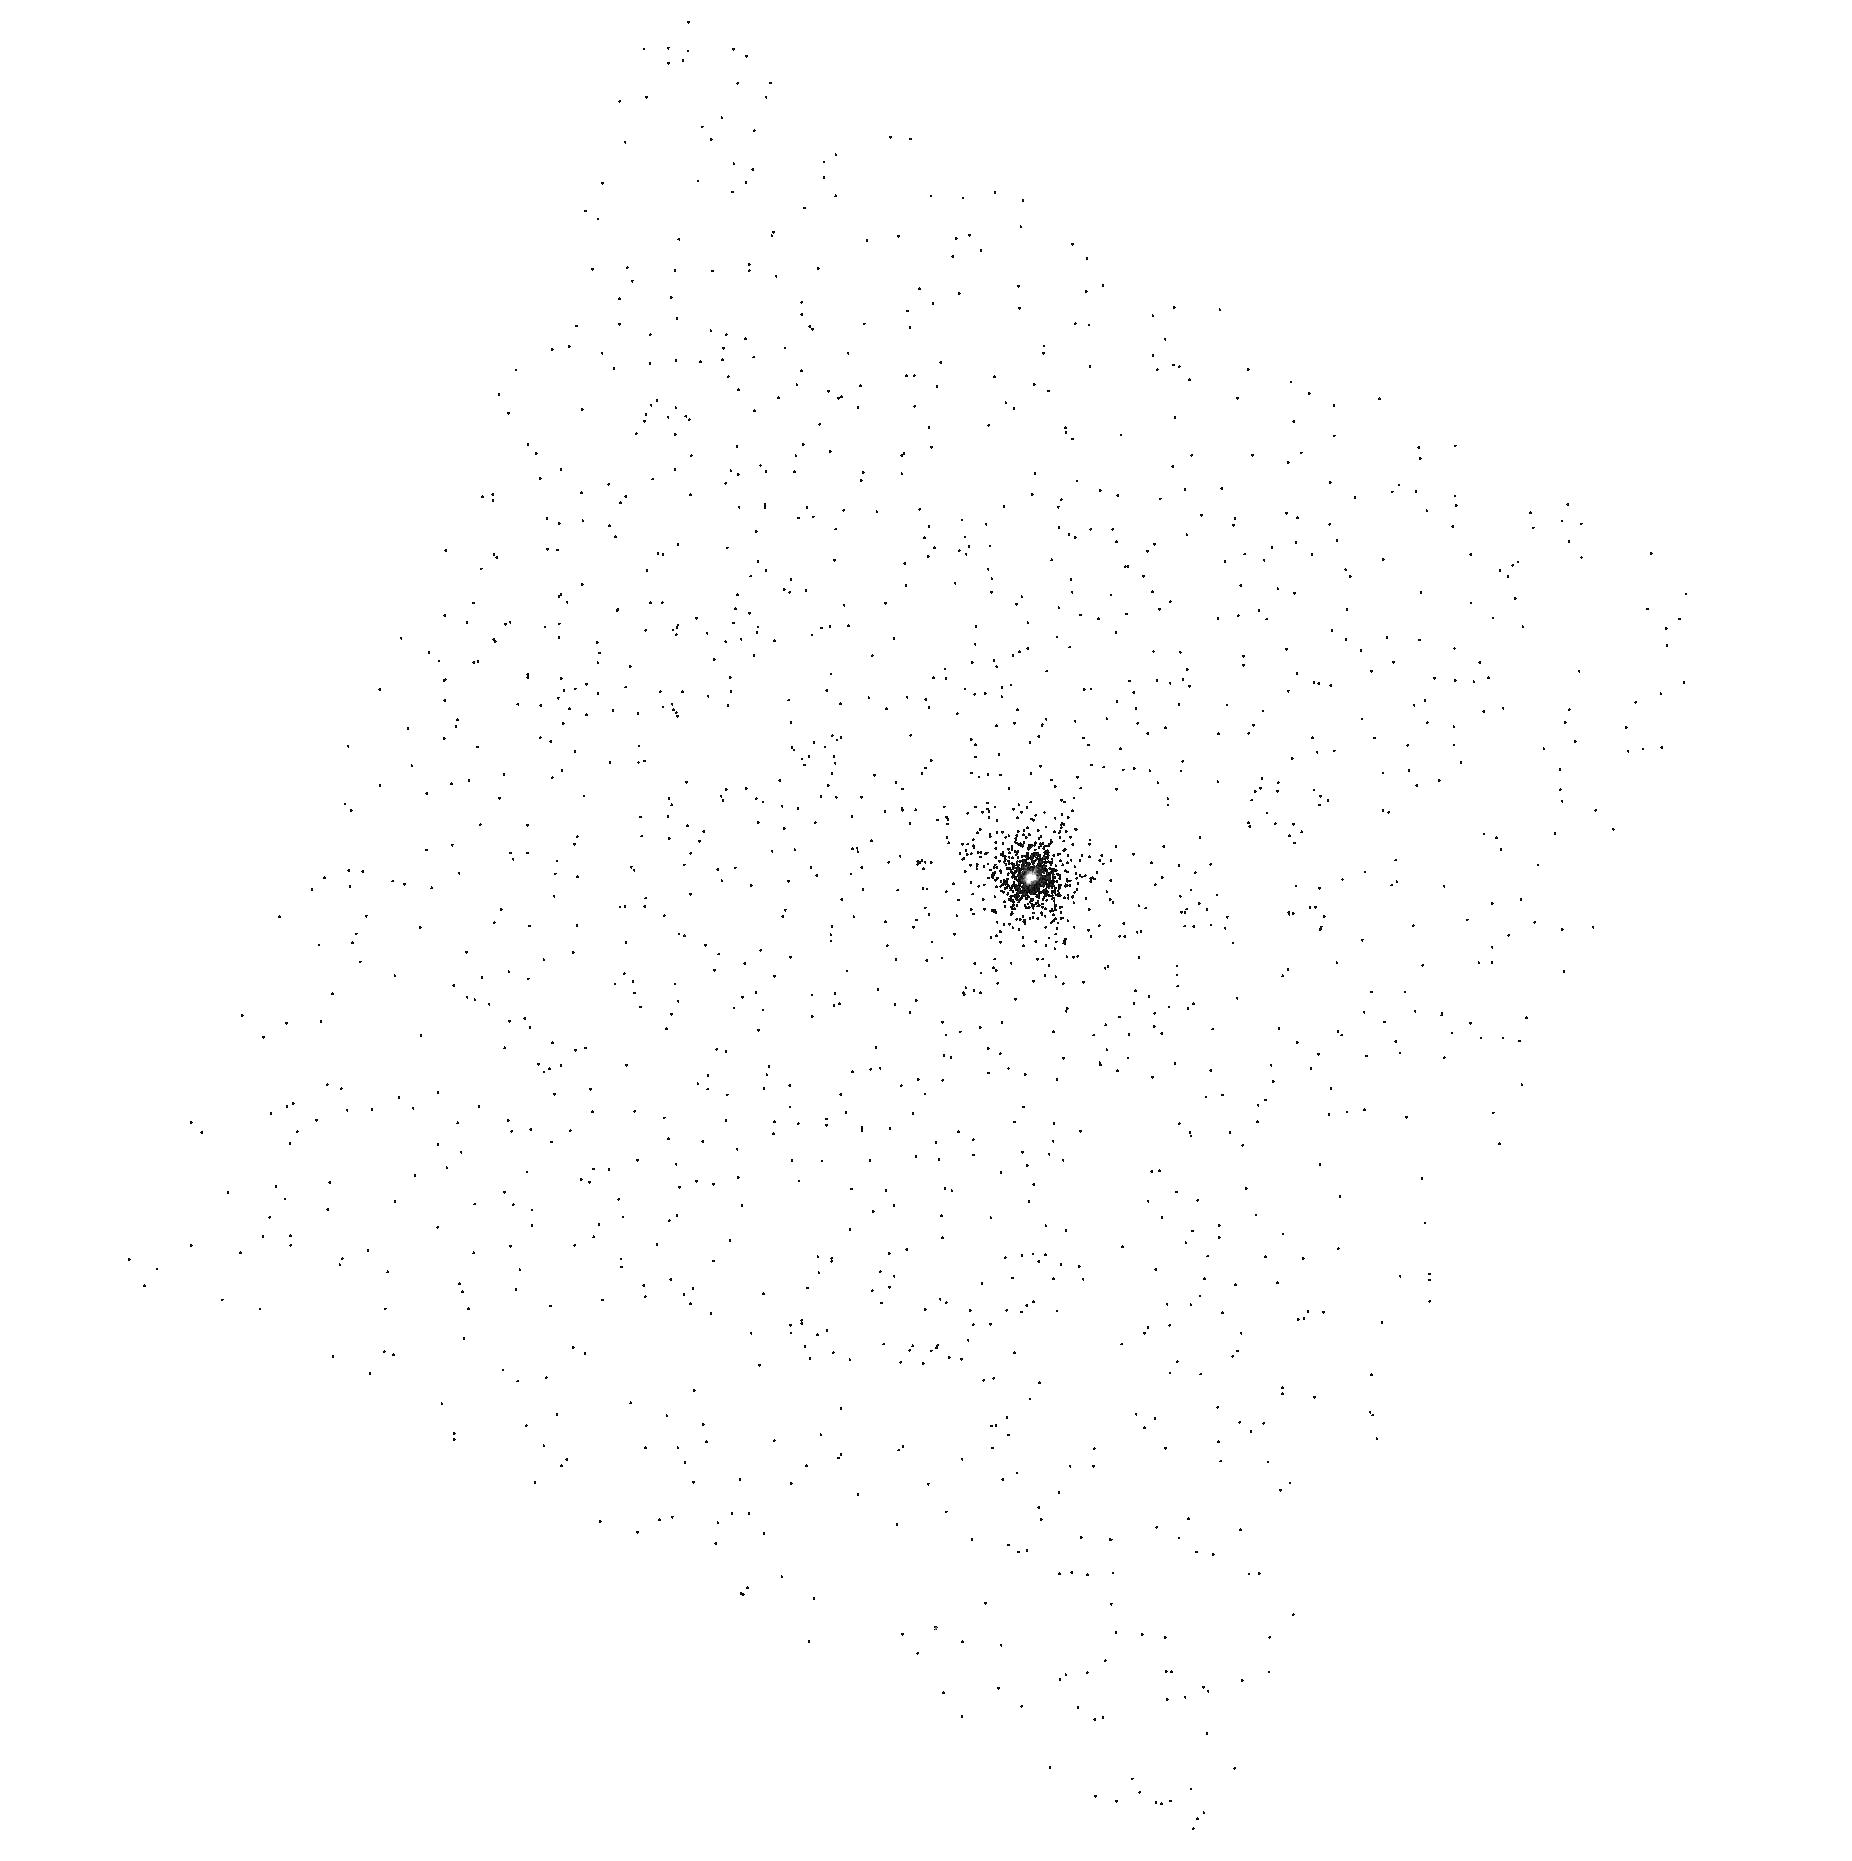
Target: HD-149026
Instrument: ACS/SBC
Filter: F125LP
Exposure: 1 min
Observation ID: hst_10718_b1_acs_sbc_f125lp_j9i8b1

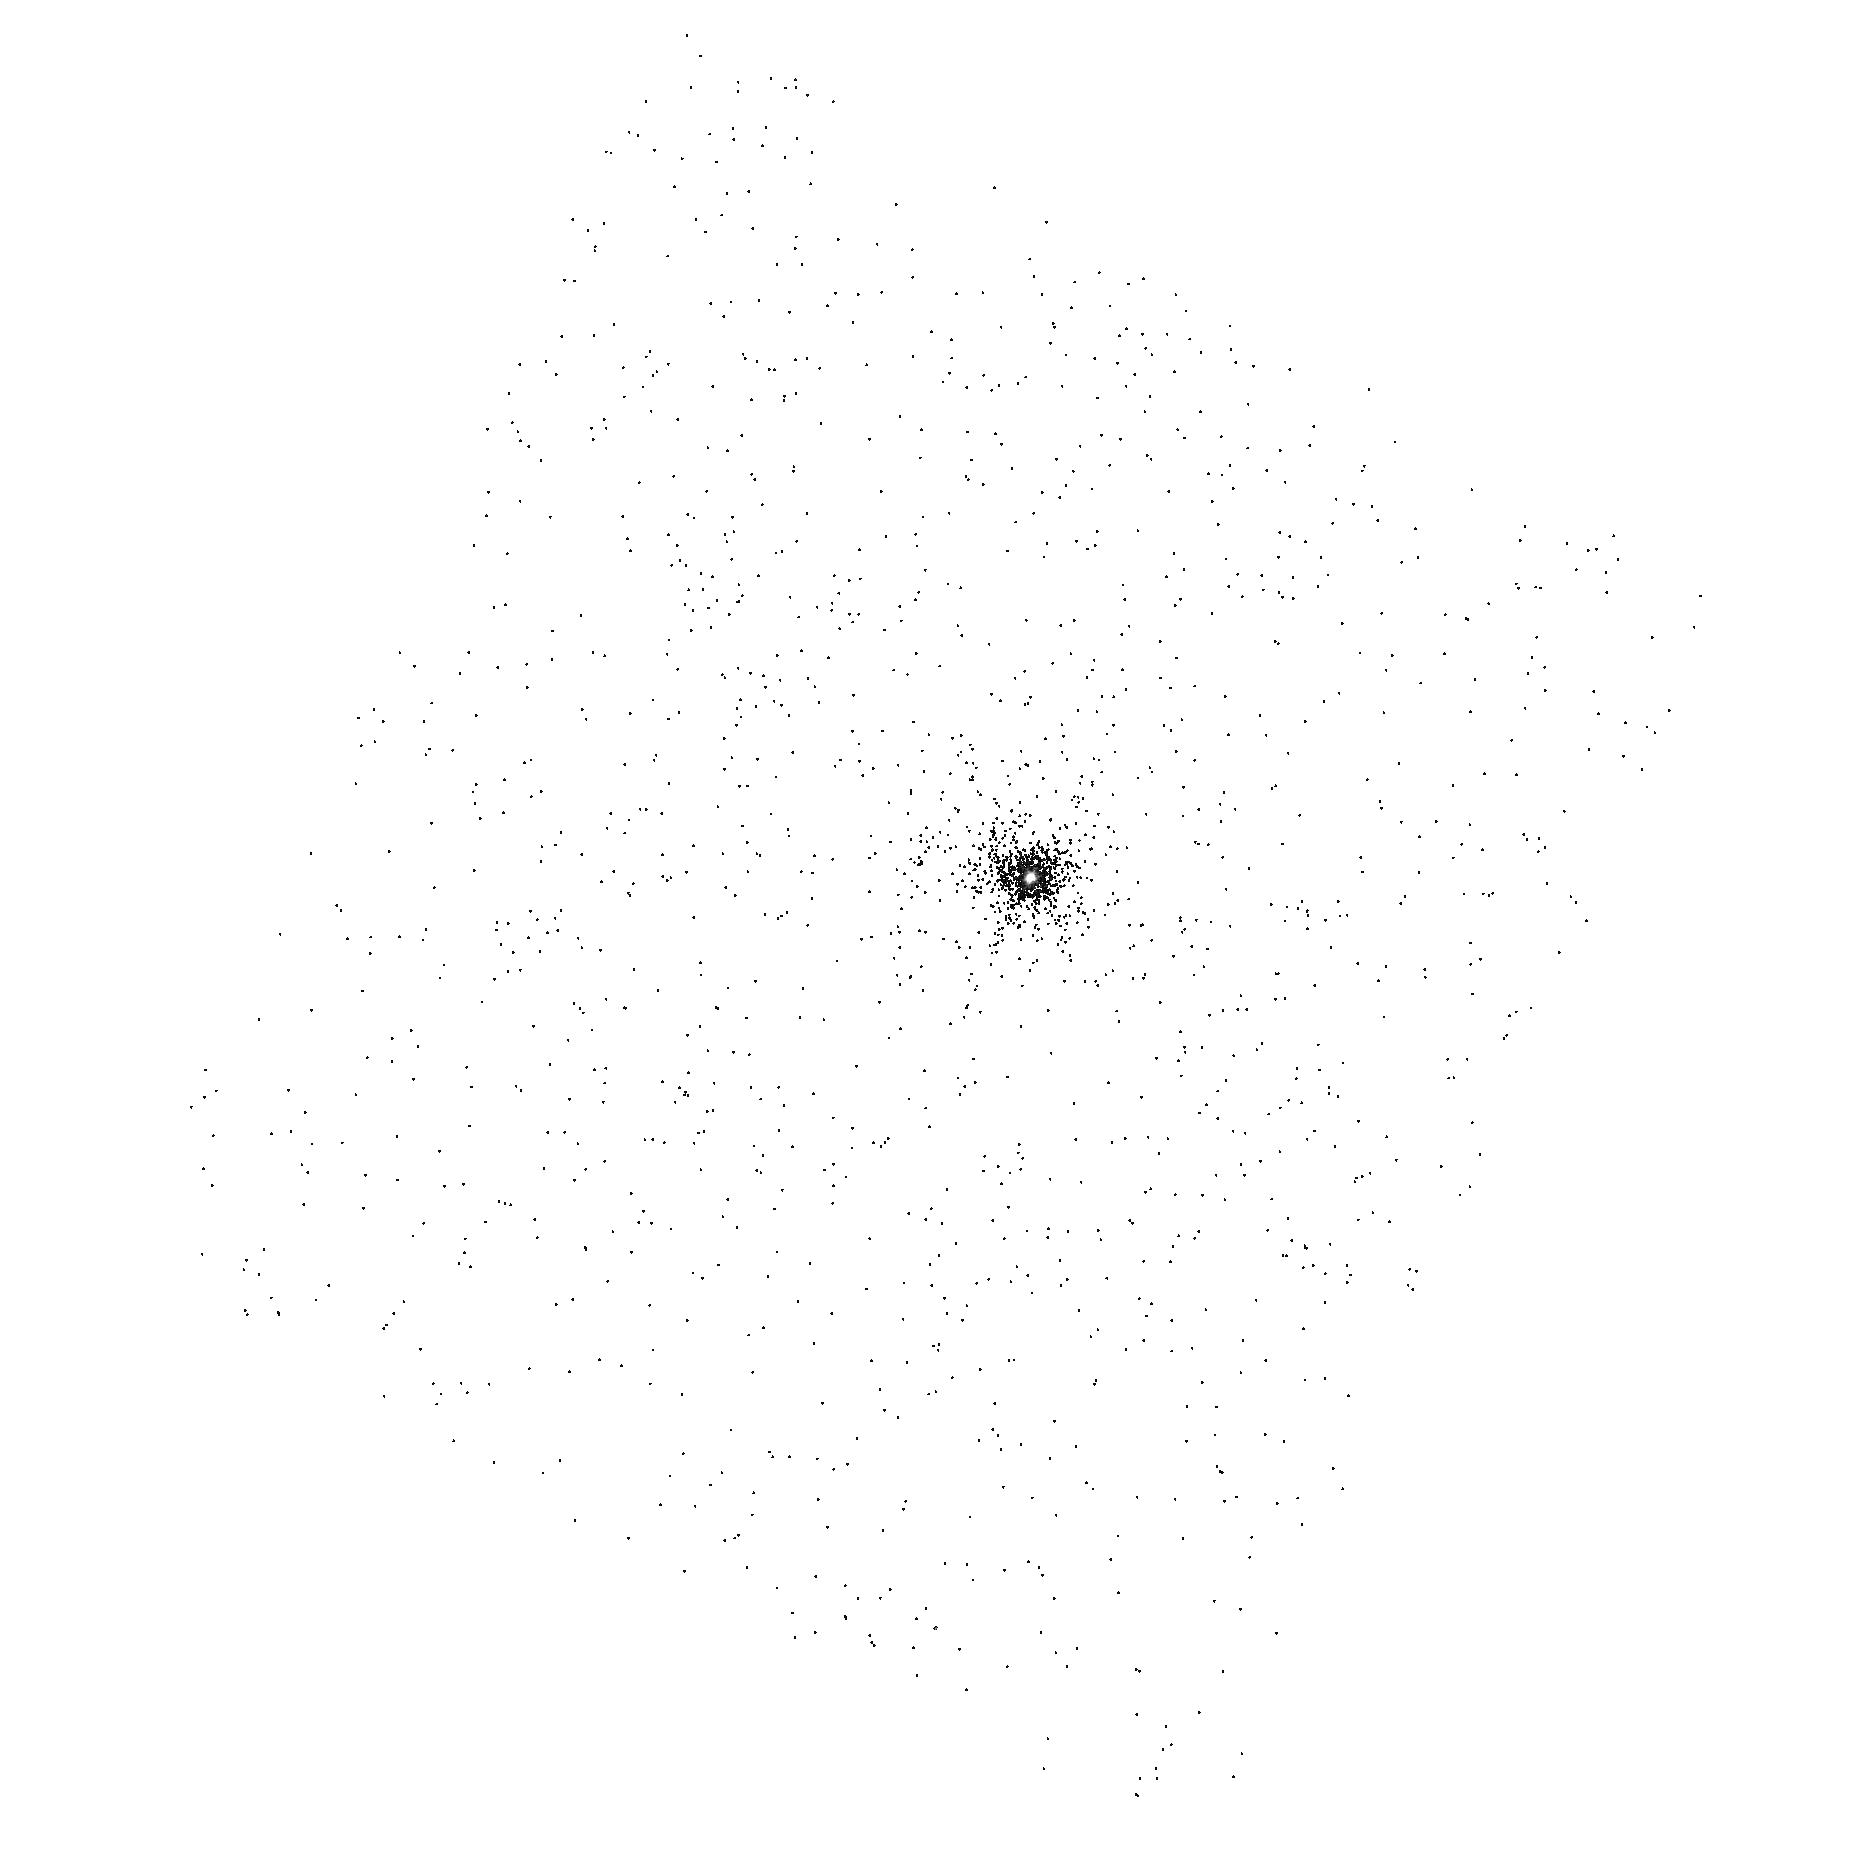
Target: HD-149026
Instrument: ACS/SBC
Filter: F125LP
Exposure: 1 min
Observation ID: hst_10718_b2_acs_sbc_f125lp_j9i8b2

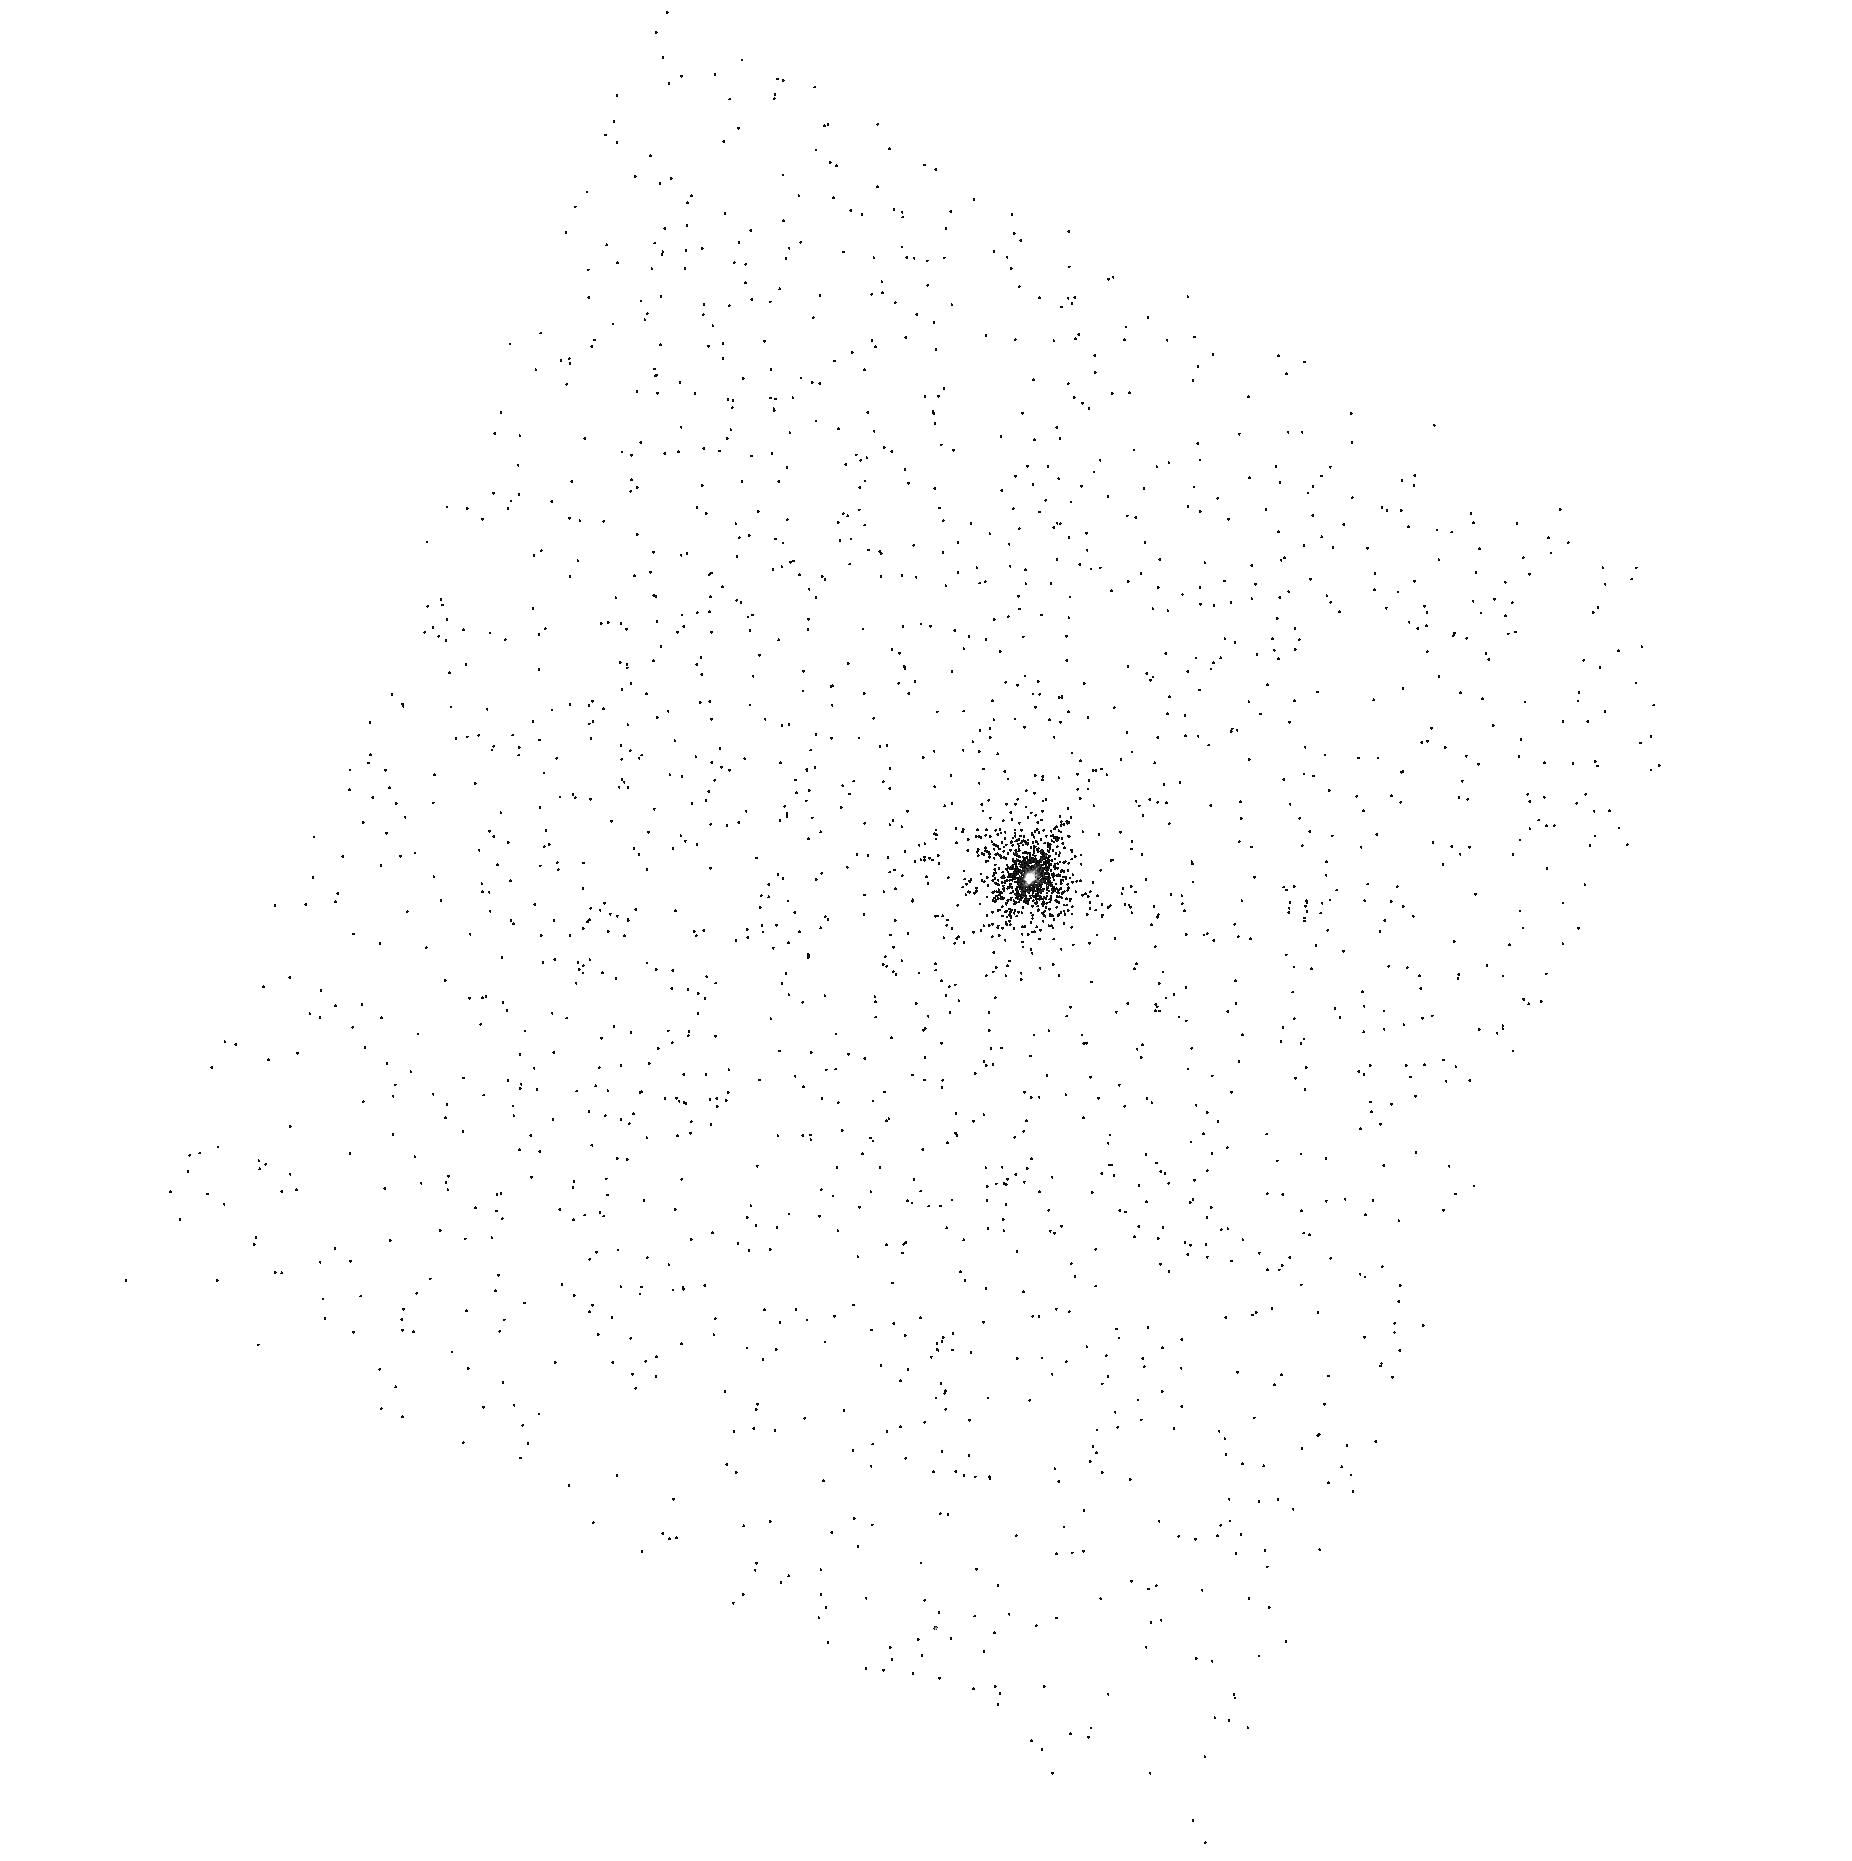
Target: HD-149026
Instrument: ACS/SBC
Filter: F125LP
Exposure: 1 min
Observation ID: hst_10718_d2_acs_sbc_f125lp_j9i8d2

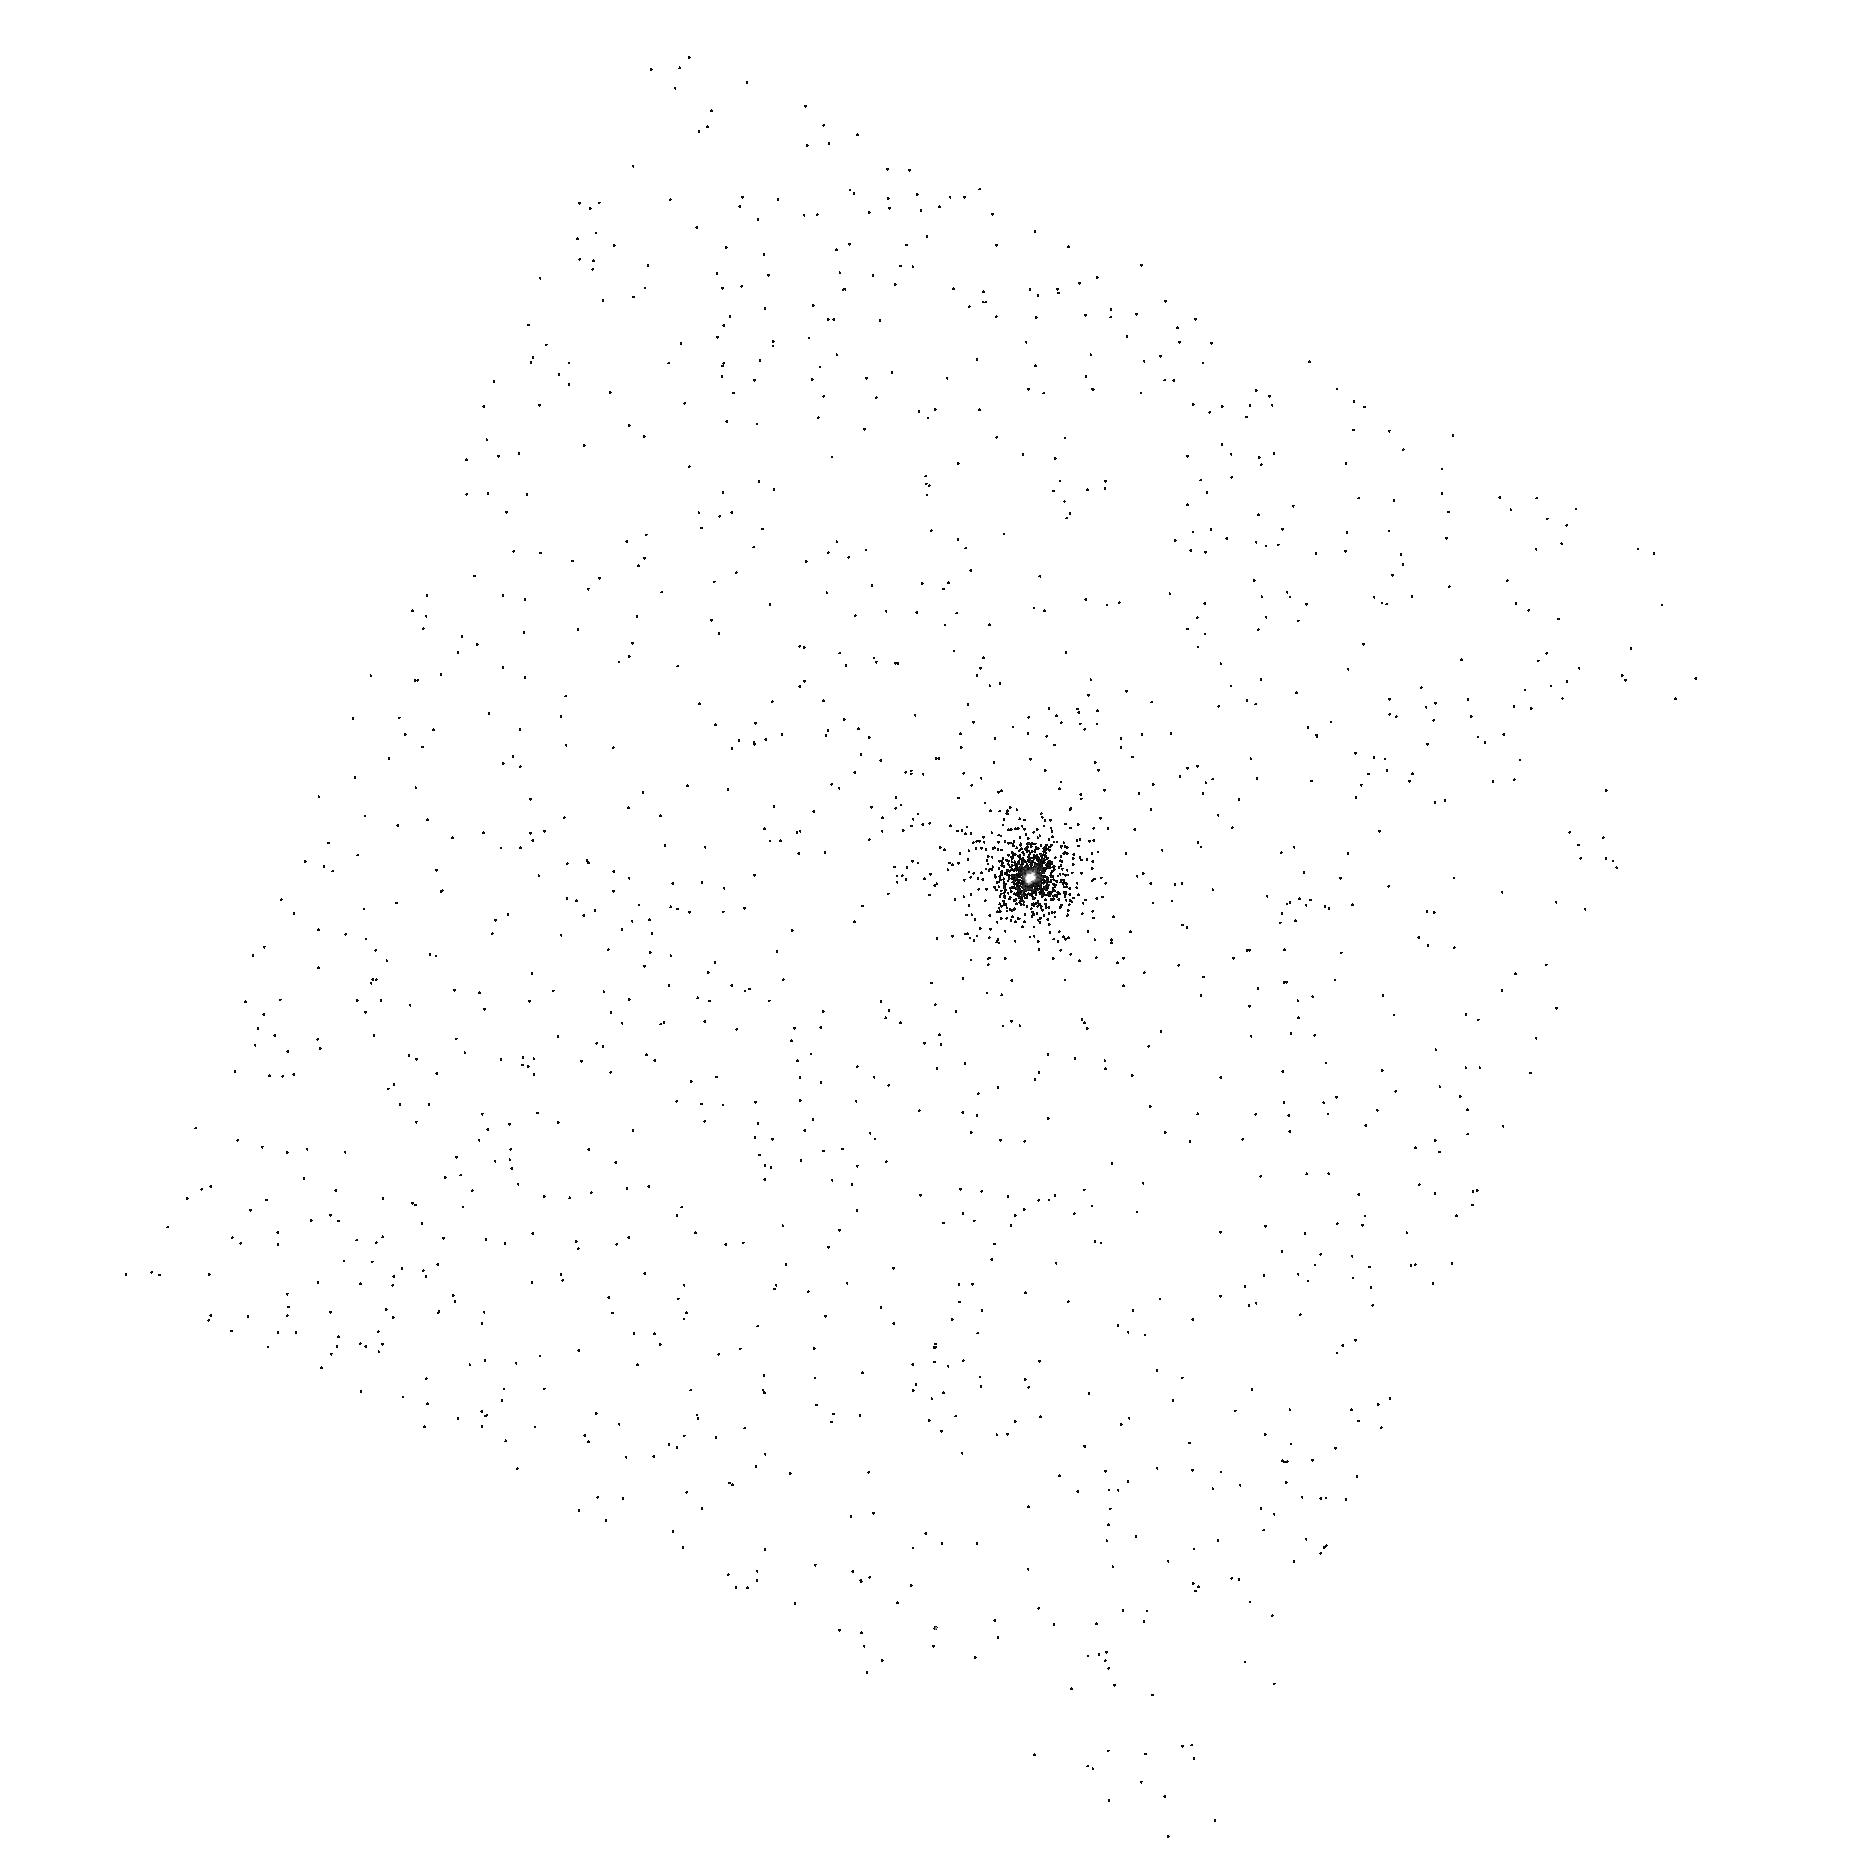
Target: HD-149026
Instrument: ACS/SBC
Filter: F125LP
Exposure: 1 min
Observation ID: hst_10718_c4_acs_sbc_f125lp_j9i8c4

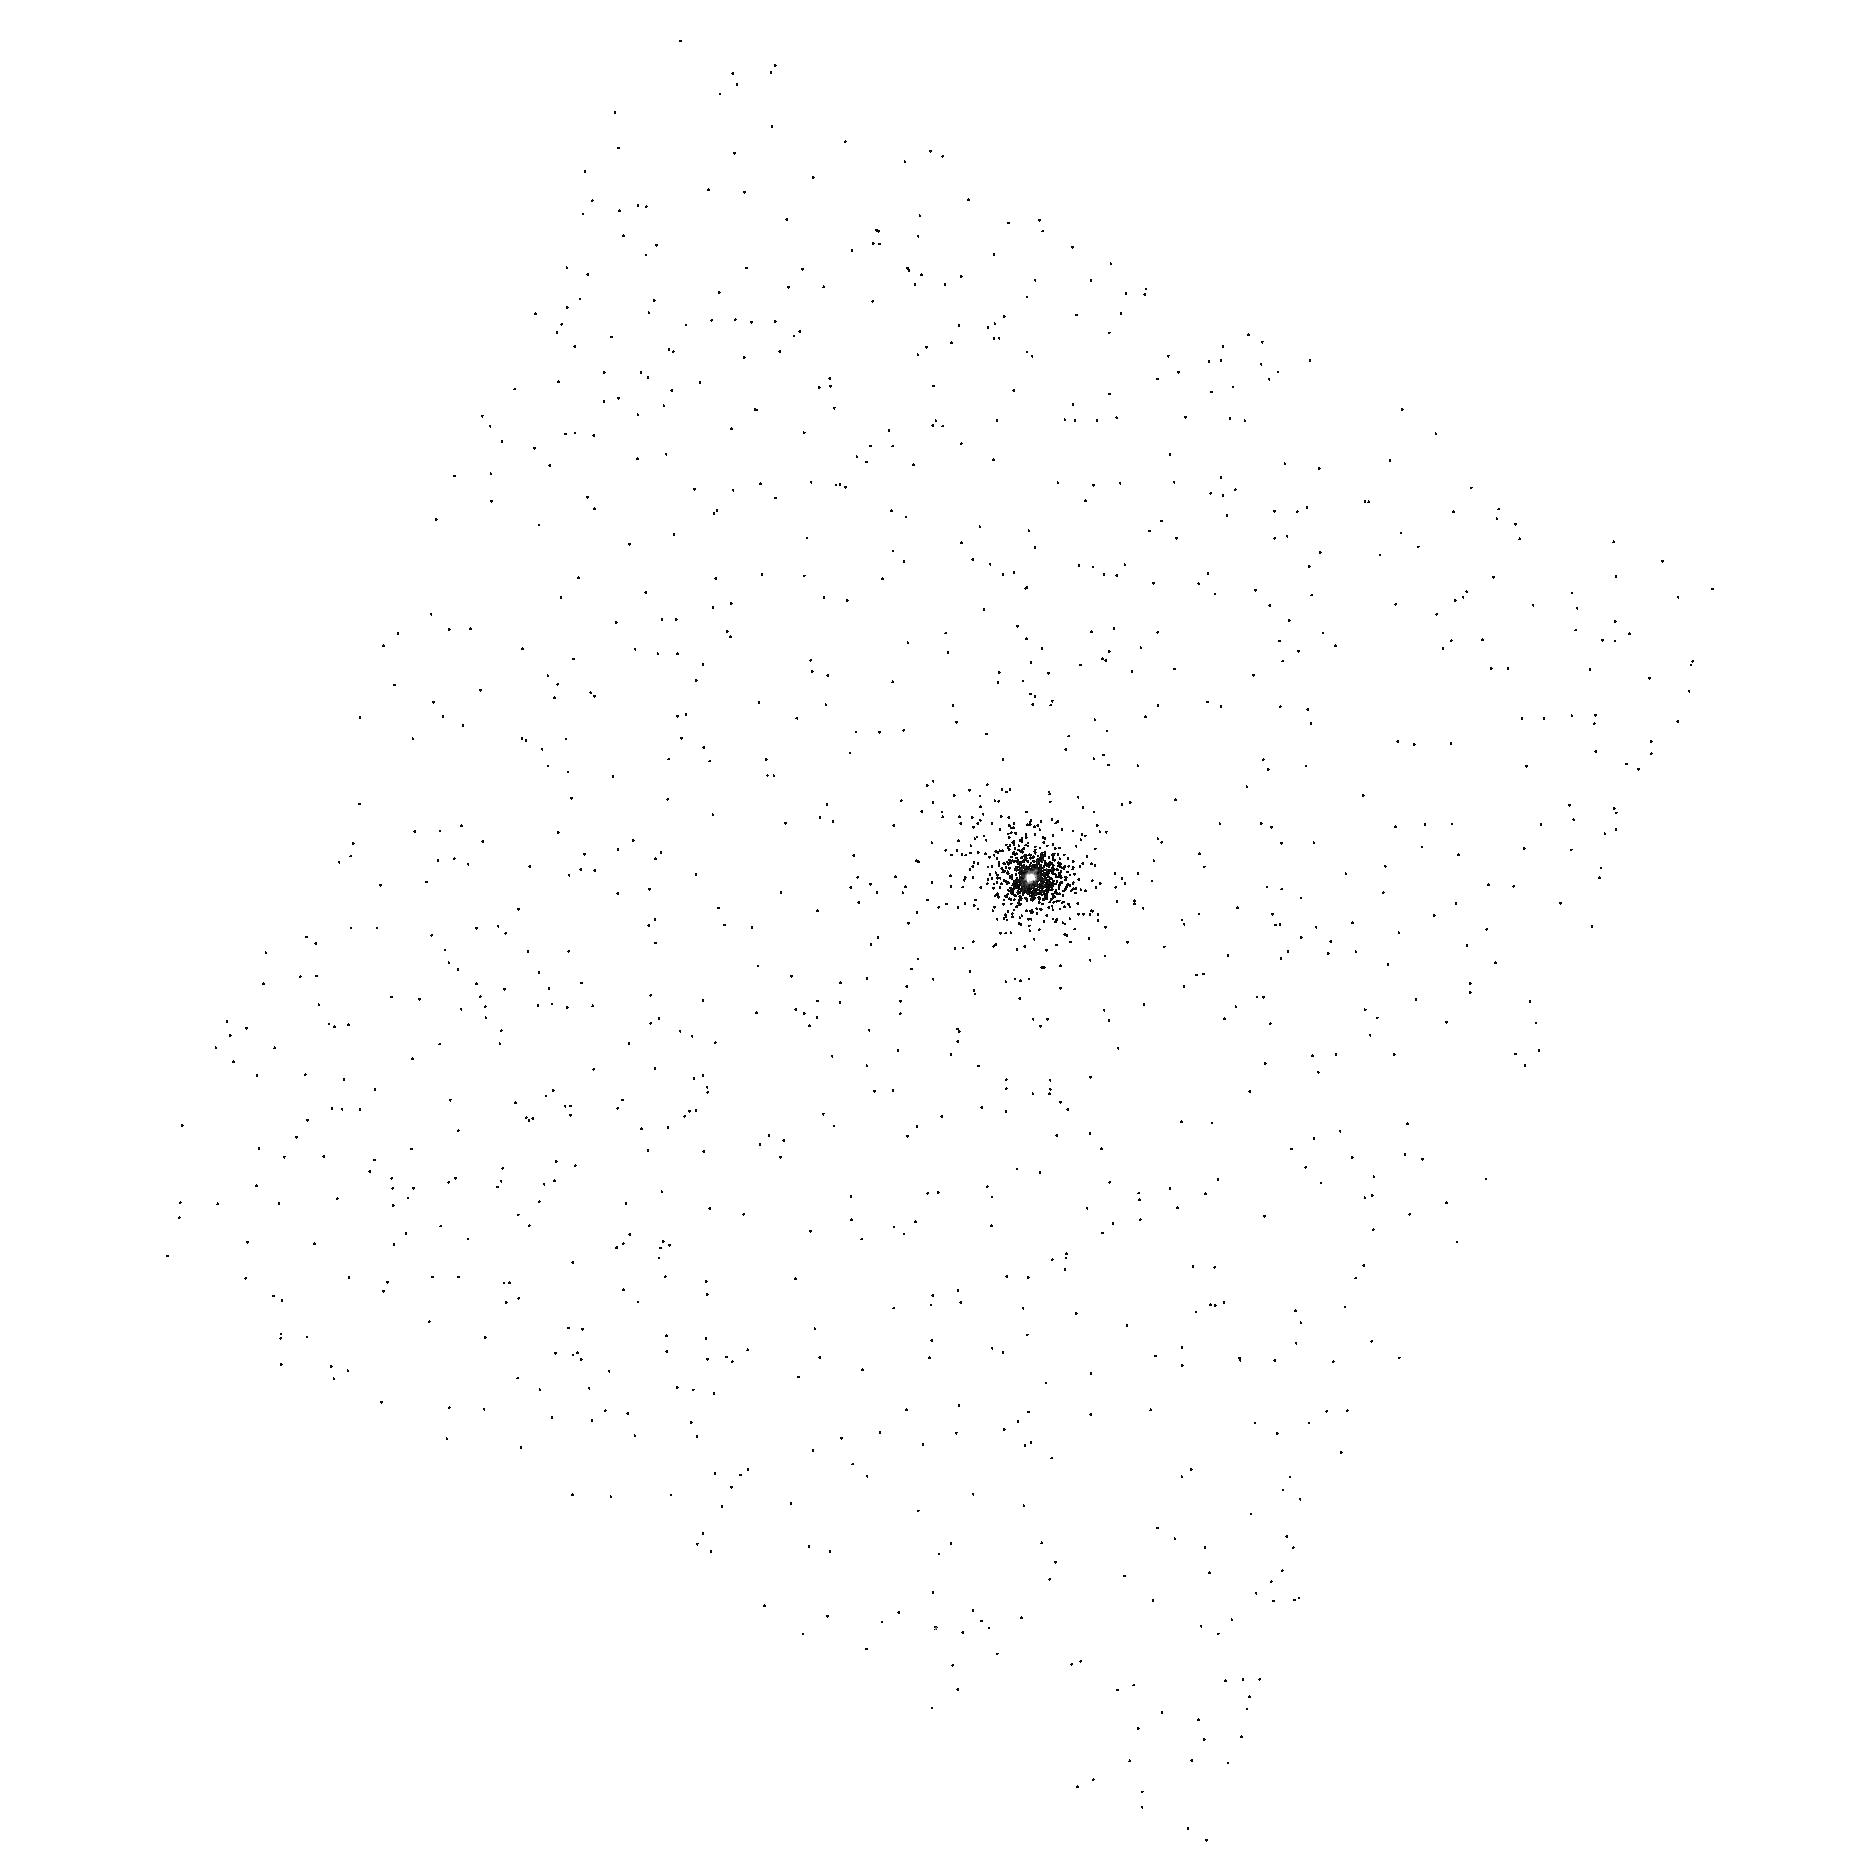
Target: HD-149026
Instrument: ACS/SBC
Filter: F125LP
Exposure: 1 min
Observation ID: hst_10718_a4_acs_sbc_f125lp_j9i8a4

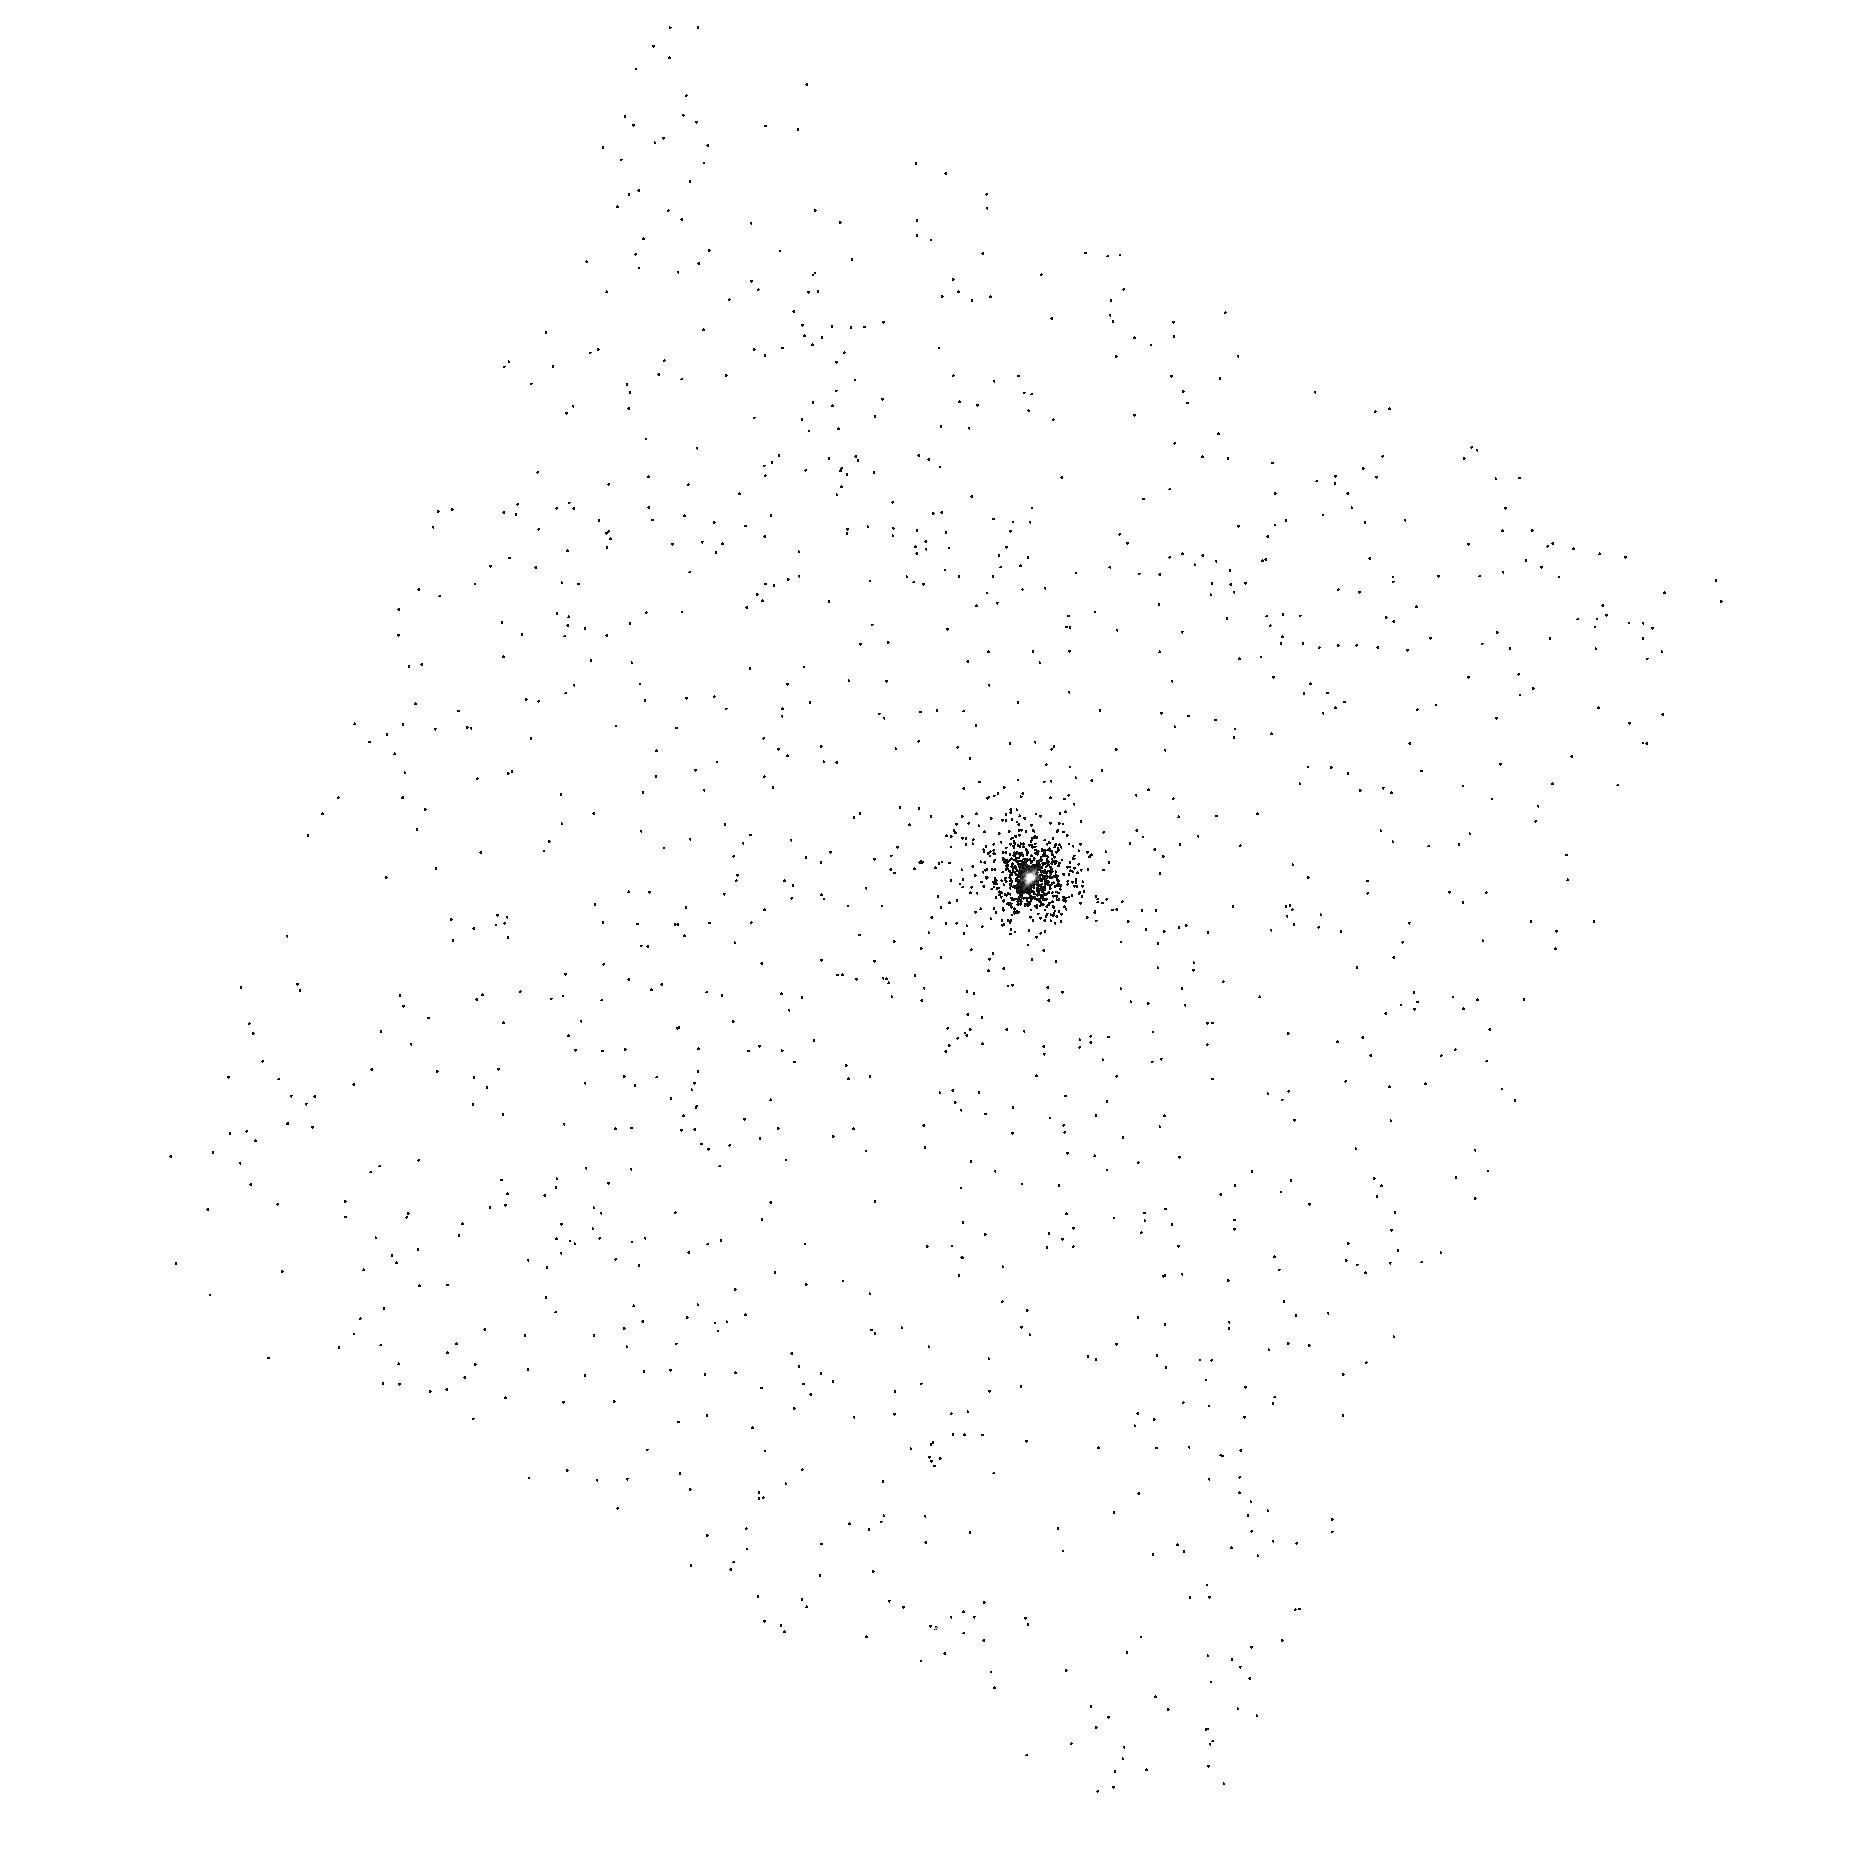
Target: HD-149026
Instrument: ACS/SBC
Filter: F125LP
Exposure: 1 min
Observation ID: hst_10718_b3_acs_sbc_f125lp_j9i8b3

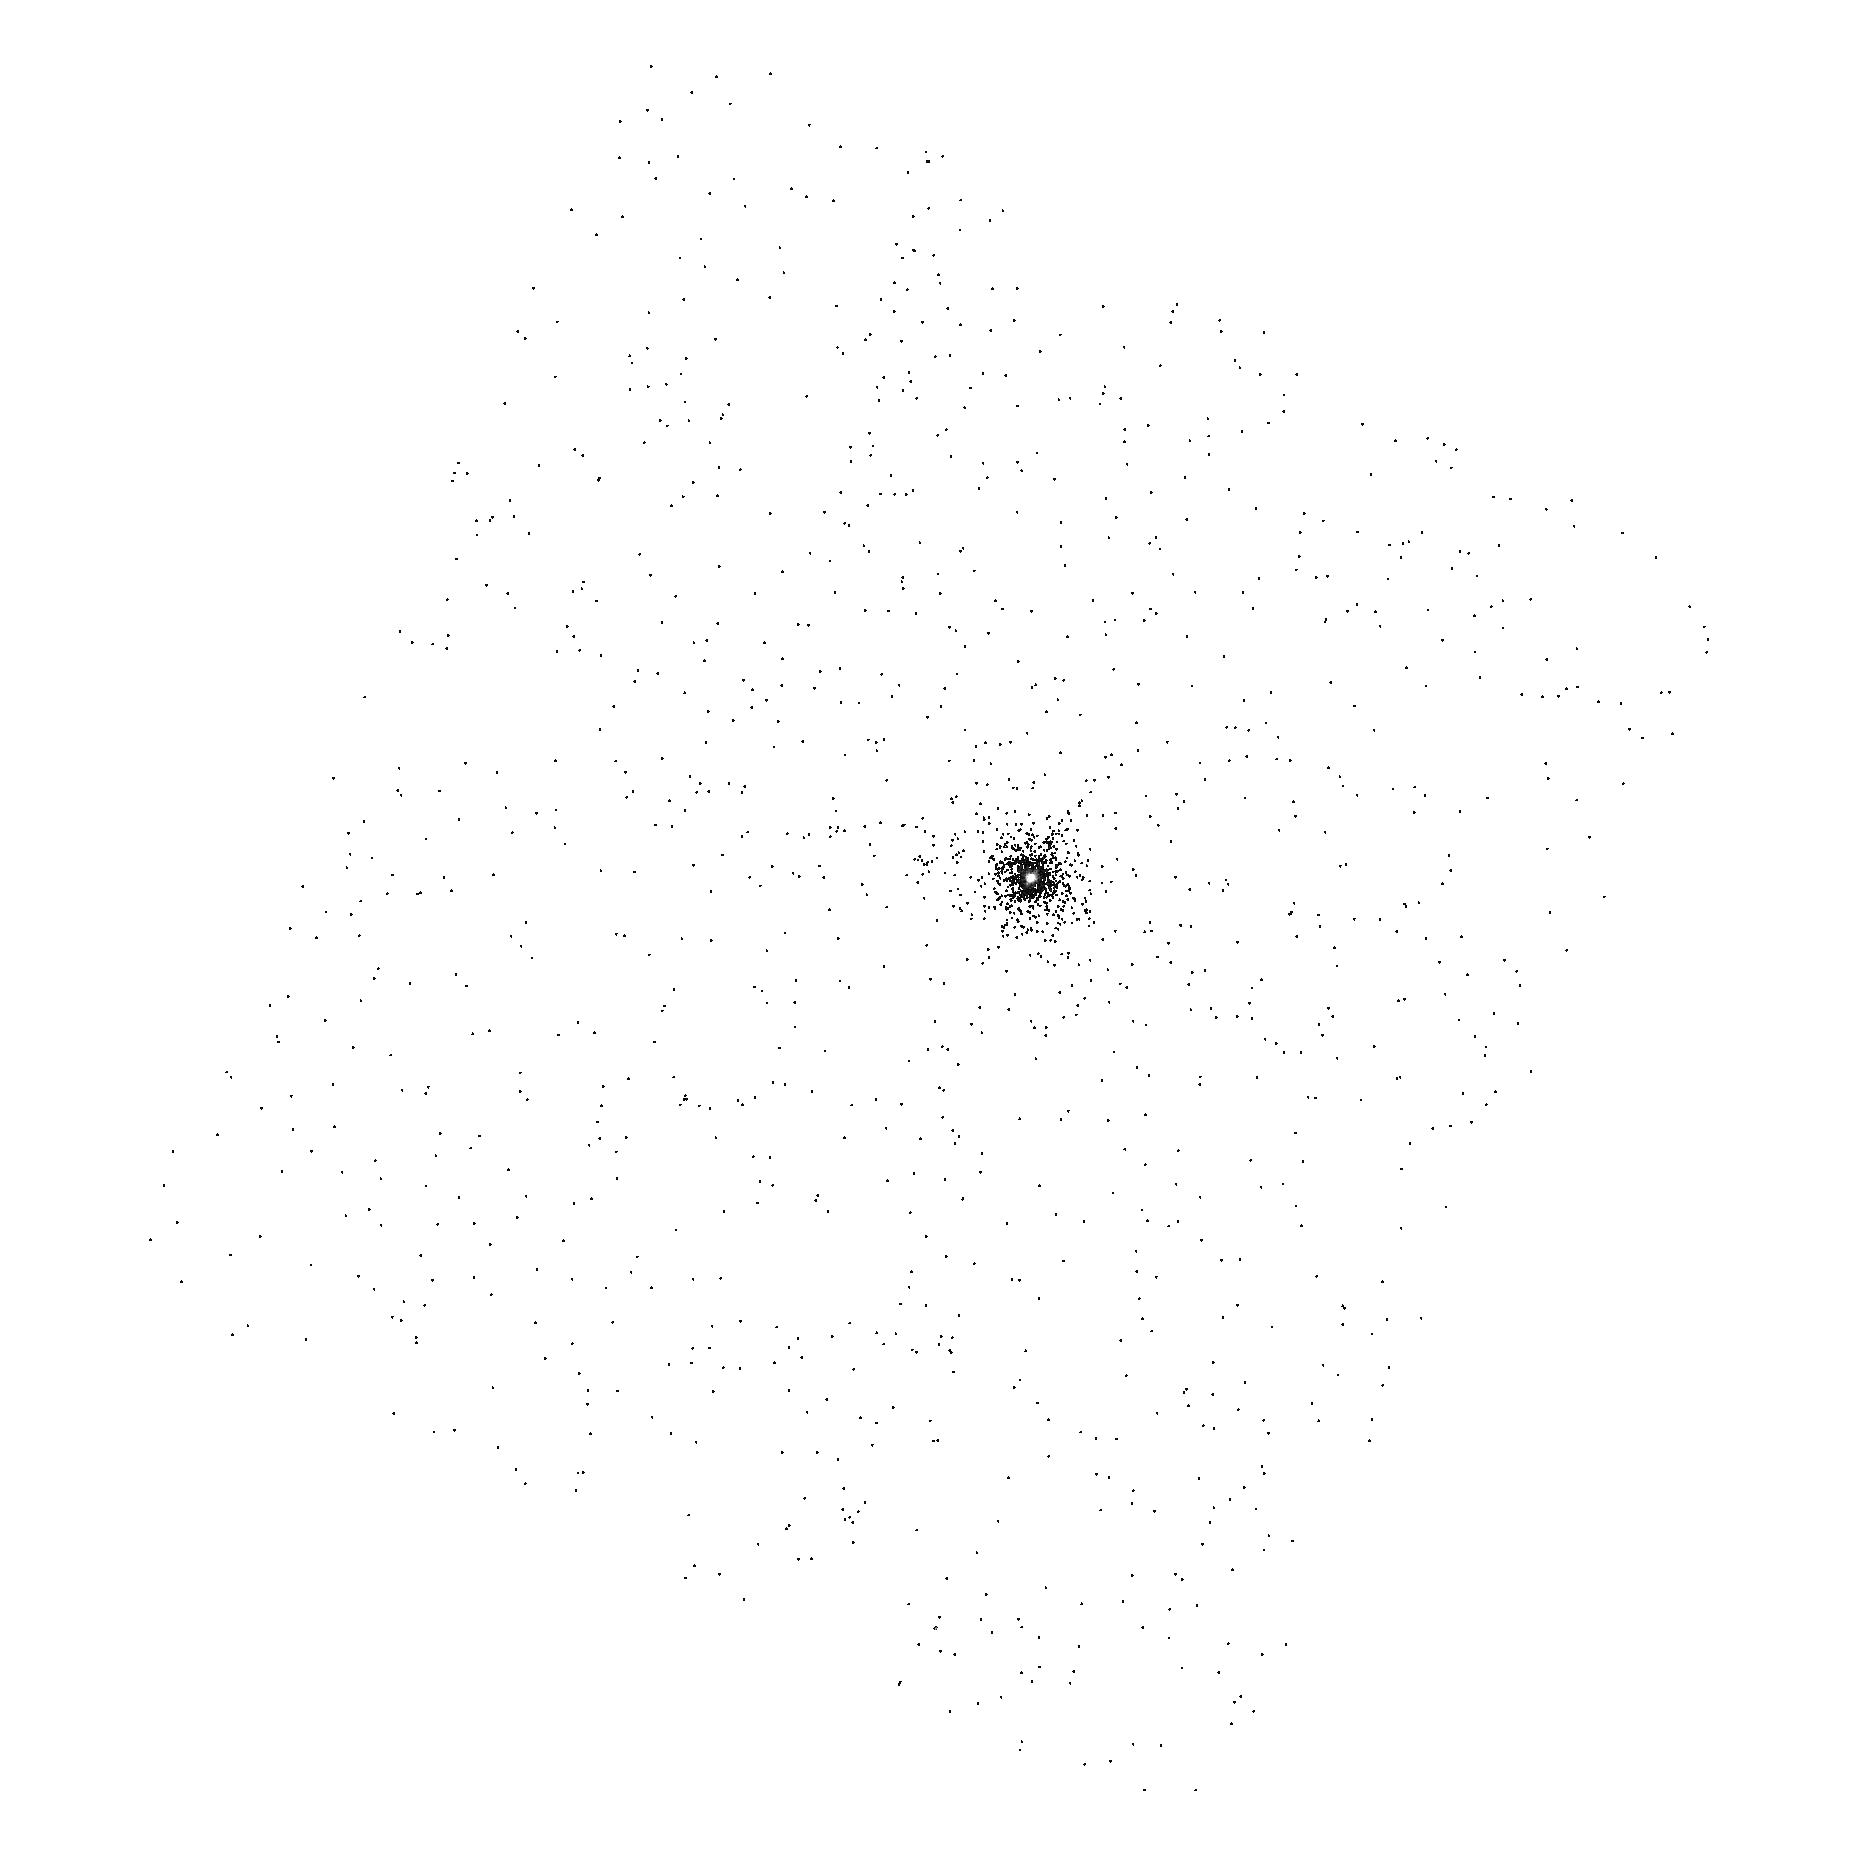
Target: HD-149026
Instrument: ACS/SBC
Filter: F125LP
Exposure: 1 min
Observation ID: hst_10718_02_acs_sbc_f125lp_j9i802

The Exosphere of a Newly Discovered Transiting Planet (PI: Valenti, Jeff A.)

We propose to use HST to directly detect the atmosphere and extended envelope (exosphere) of a recently discovered planet that transits the relatively bright star HD 149026. Absorption of background stellar Lyman-alpha emission is an extremely sensitive exospheric diagnostic that only HST can measure. If the HD 149026 planet is evaporating, then hydrogen in the exosphere should fill or overfill the Roche lobe, which has a size 4 times the diameter of Jupiter. If we do not detect a decrease in Lyman-alpha flux during several transits, then the hydrogen exosphere does not fill the Roche lobe of the planet and significant evaporation is unlikely. This would be a surprise, given that Vidal-Madjar et al. (2003) detected the exosphere of the planet that transits HD 209458, and the models of Lecavelier des Etangs et al. (2004) predict an order of magnitude more evaporation for the planet around HD 149026, due to its lower mass and smaller orbital distance. The newly discovered planet has 3 times the mean density and at least 3 times the core mass of the planet that transits HD 209458, which is consistent with significant exospheric evaporation in the past. We will also use ACS/PR200L observations to measure stellar limb darkening in the NUV, to detect Mg in the lower atmosphere of the planet, and to search for evidence of a moon or planetary rings.